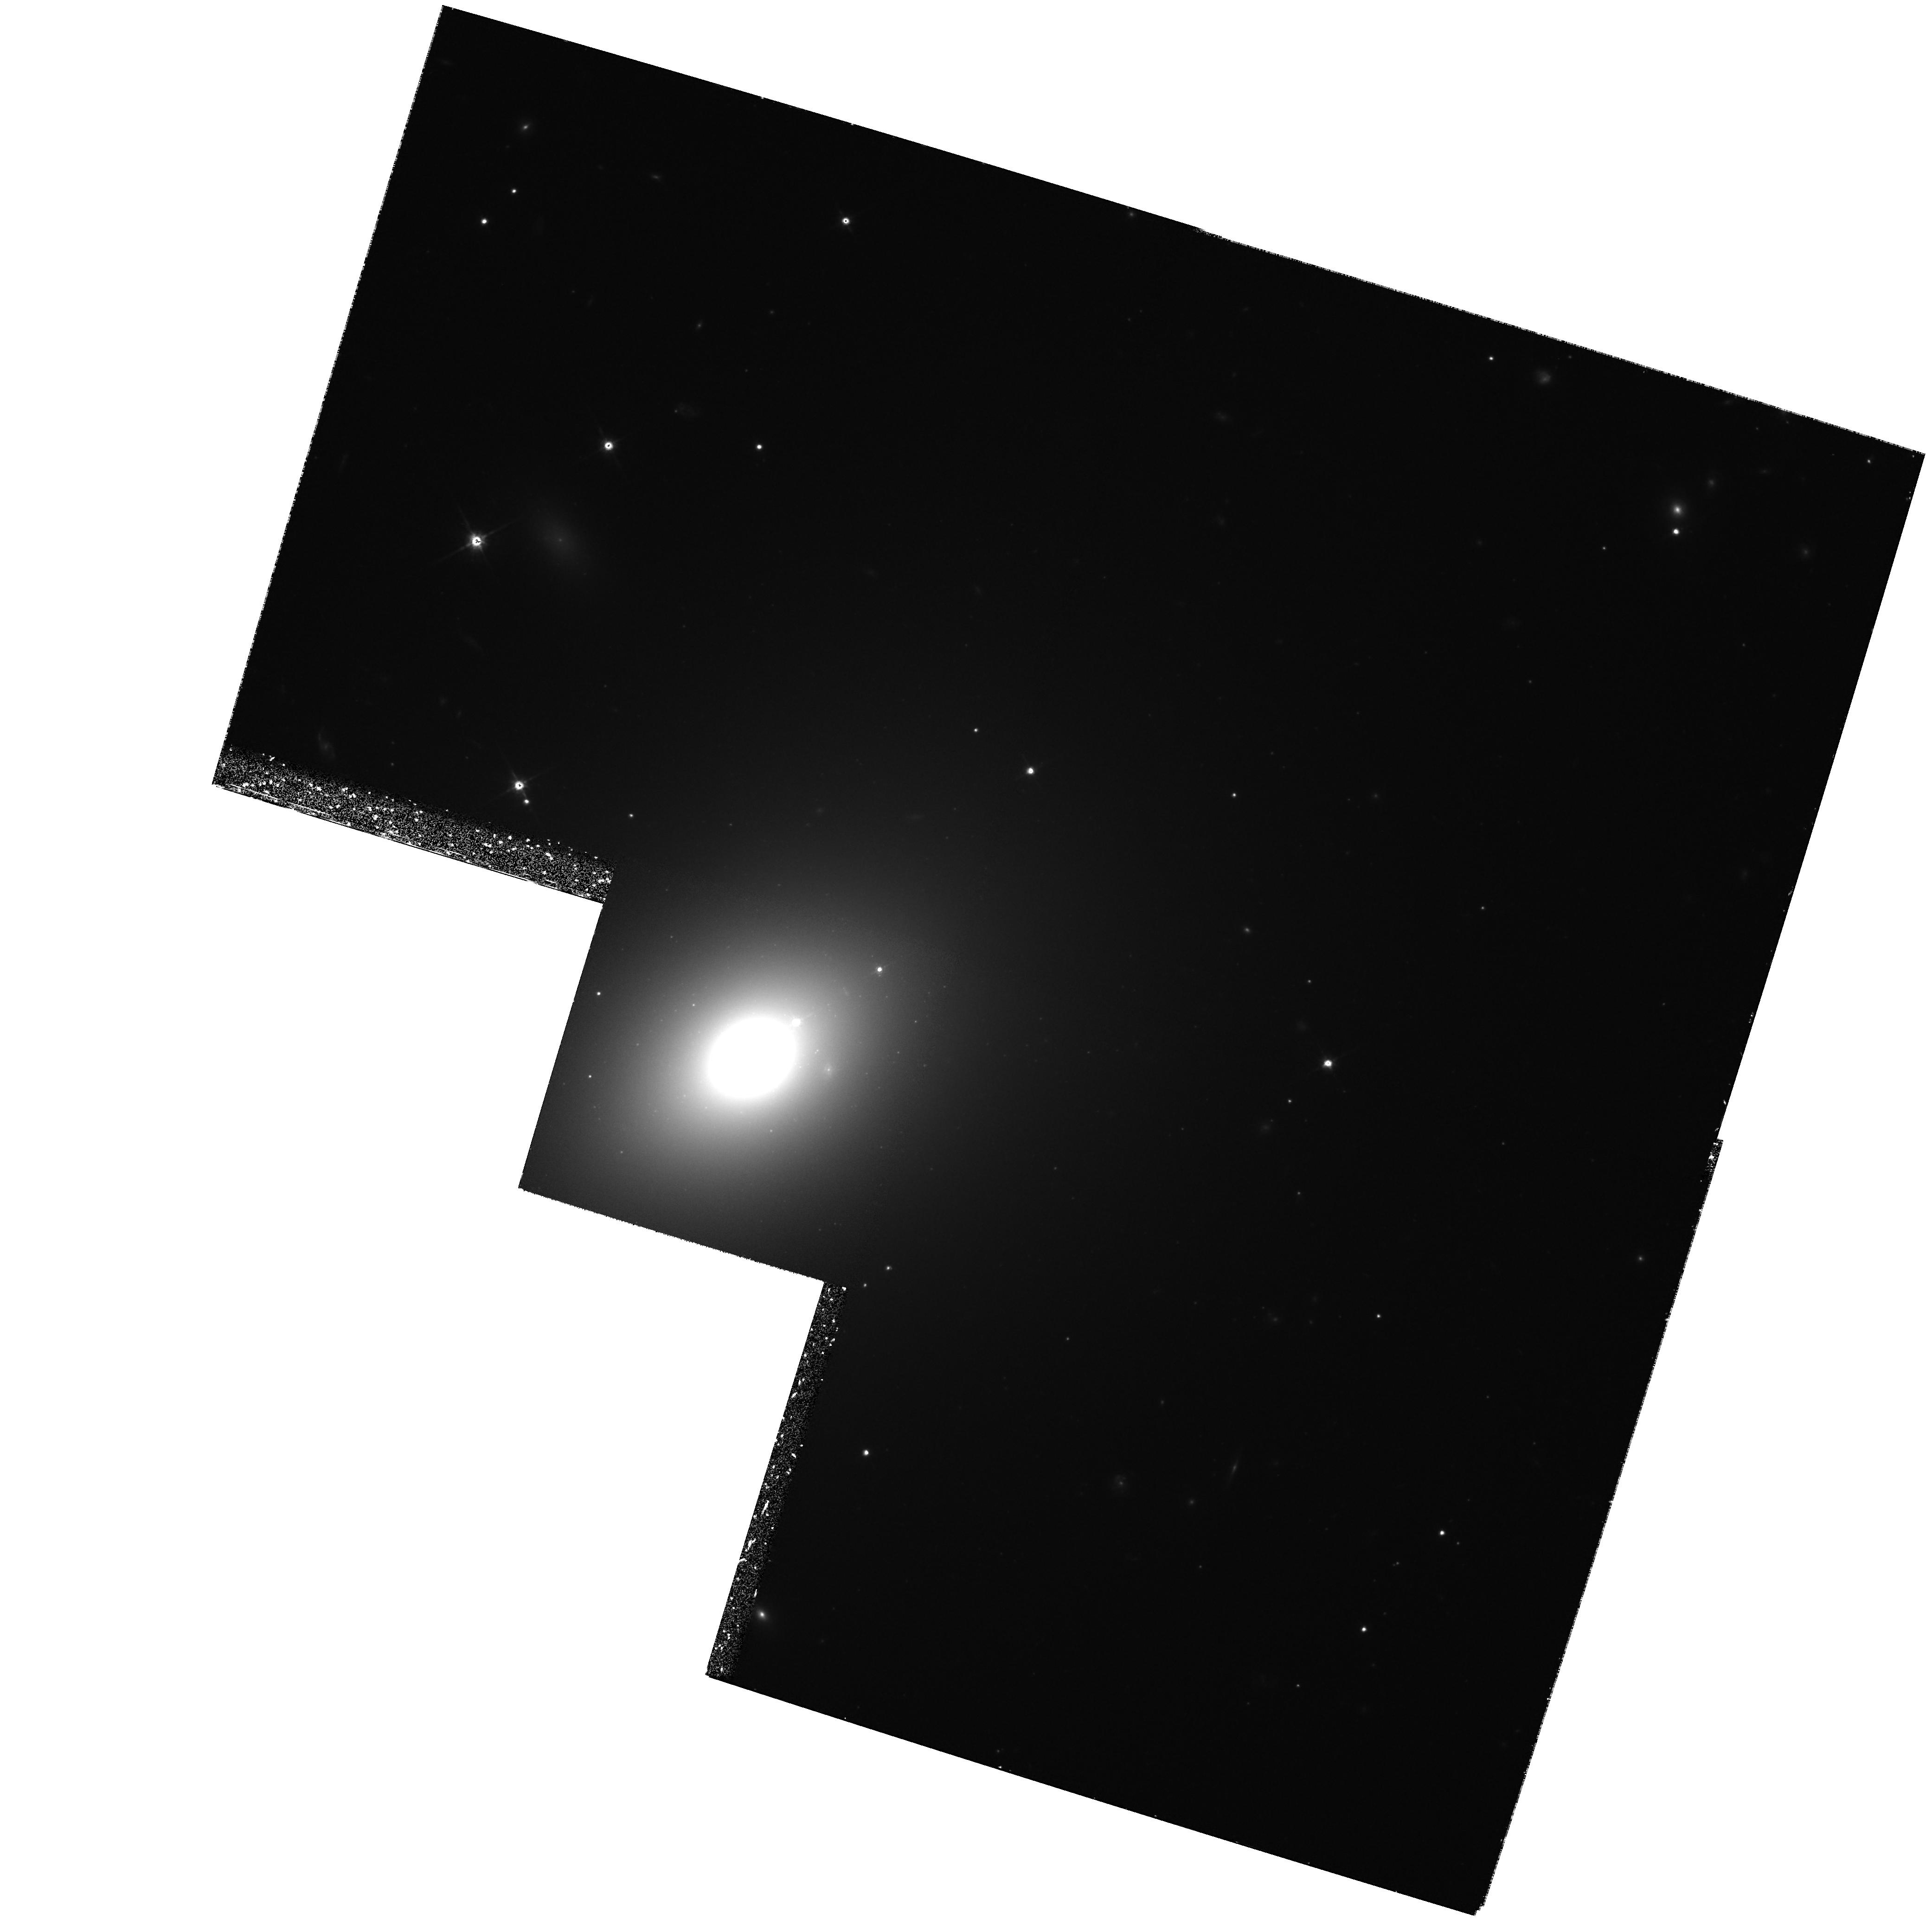
Target: IC3986
Instrument: WFPC2/PC
Filter: F814W
Exposure: 1.9 h
Observation ID: hst_6867_01_wfpc2_pc_f814w_u3xt01

THE GREAT ATTRACTOR (PI: Trauger, John)

We propose to measure velocity as a function of distance for a string of elliptical galaxies starting at the Hydra-Centaurus Supercluster and ending in the Shapley Supercluster. Relative distance measurements will be made from surface brightness fluctuations in PC images of these galaxies with the aid of the technique pioneered by John Tonry. We aim to test the predictions of the Great Attractor model in which the microwave dipole anisotropy is produced as a result of our acceleration into a mass concentration just beyond the Hydra Centaurus supercluster. Cycle 6 targets are chosen to build on the Cycle 4 program.